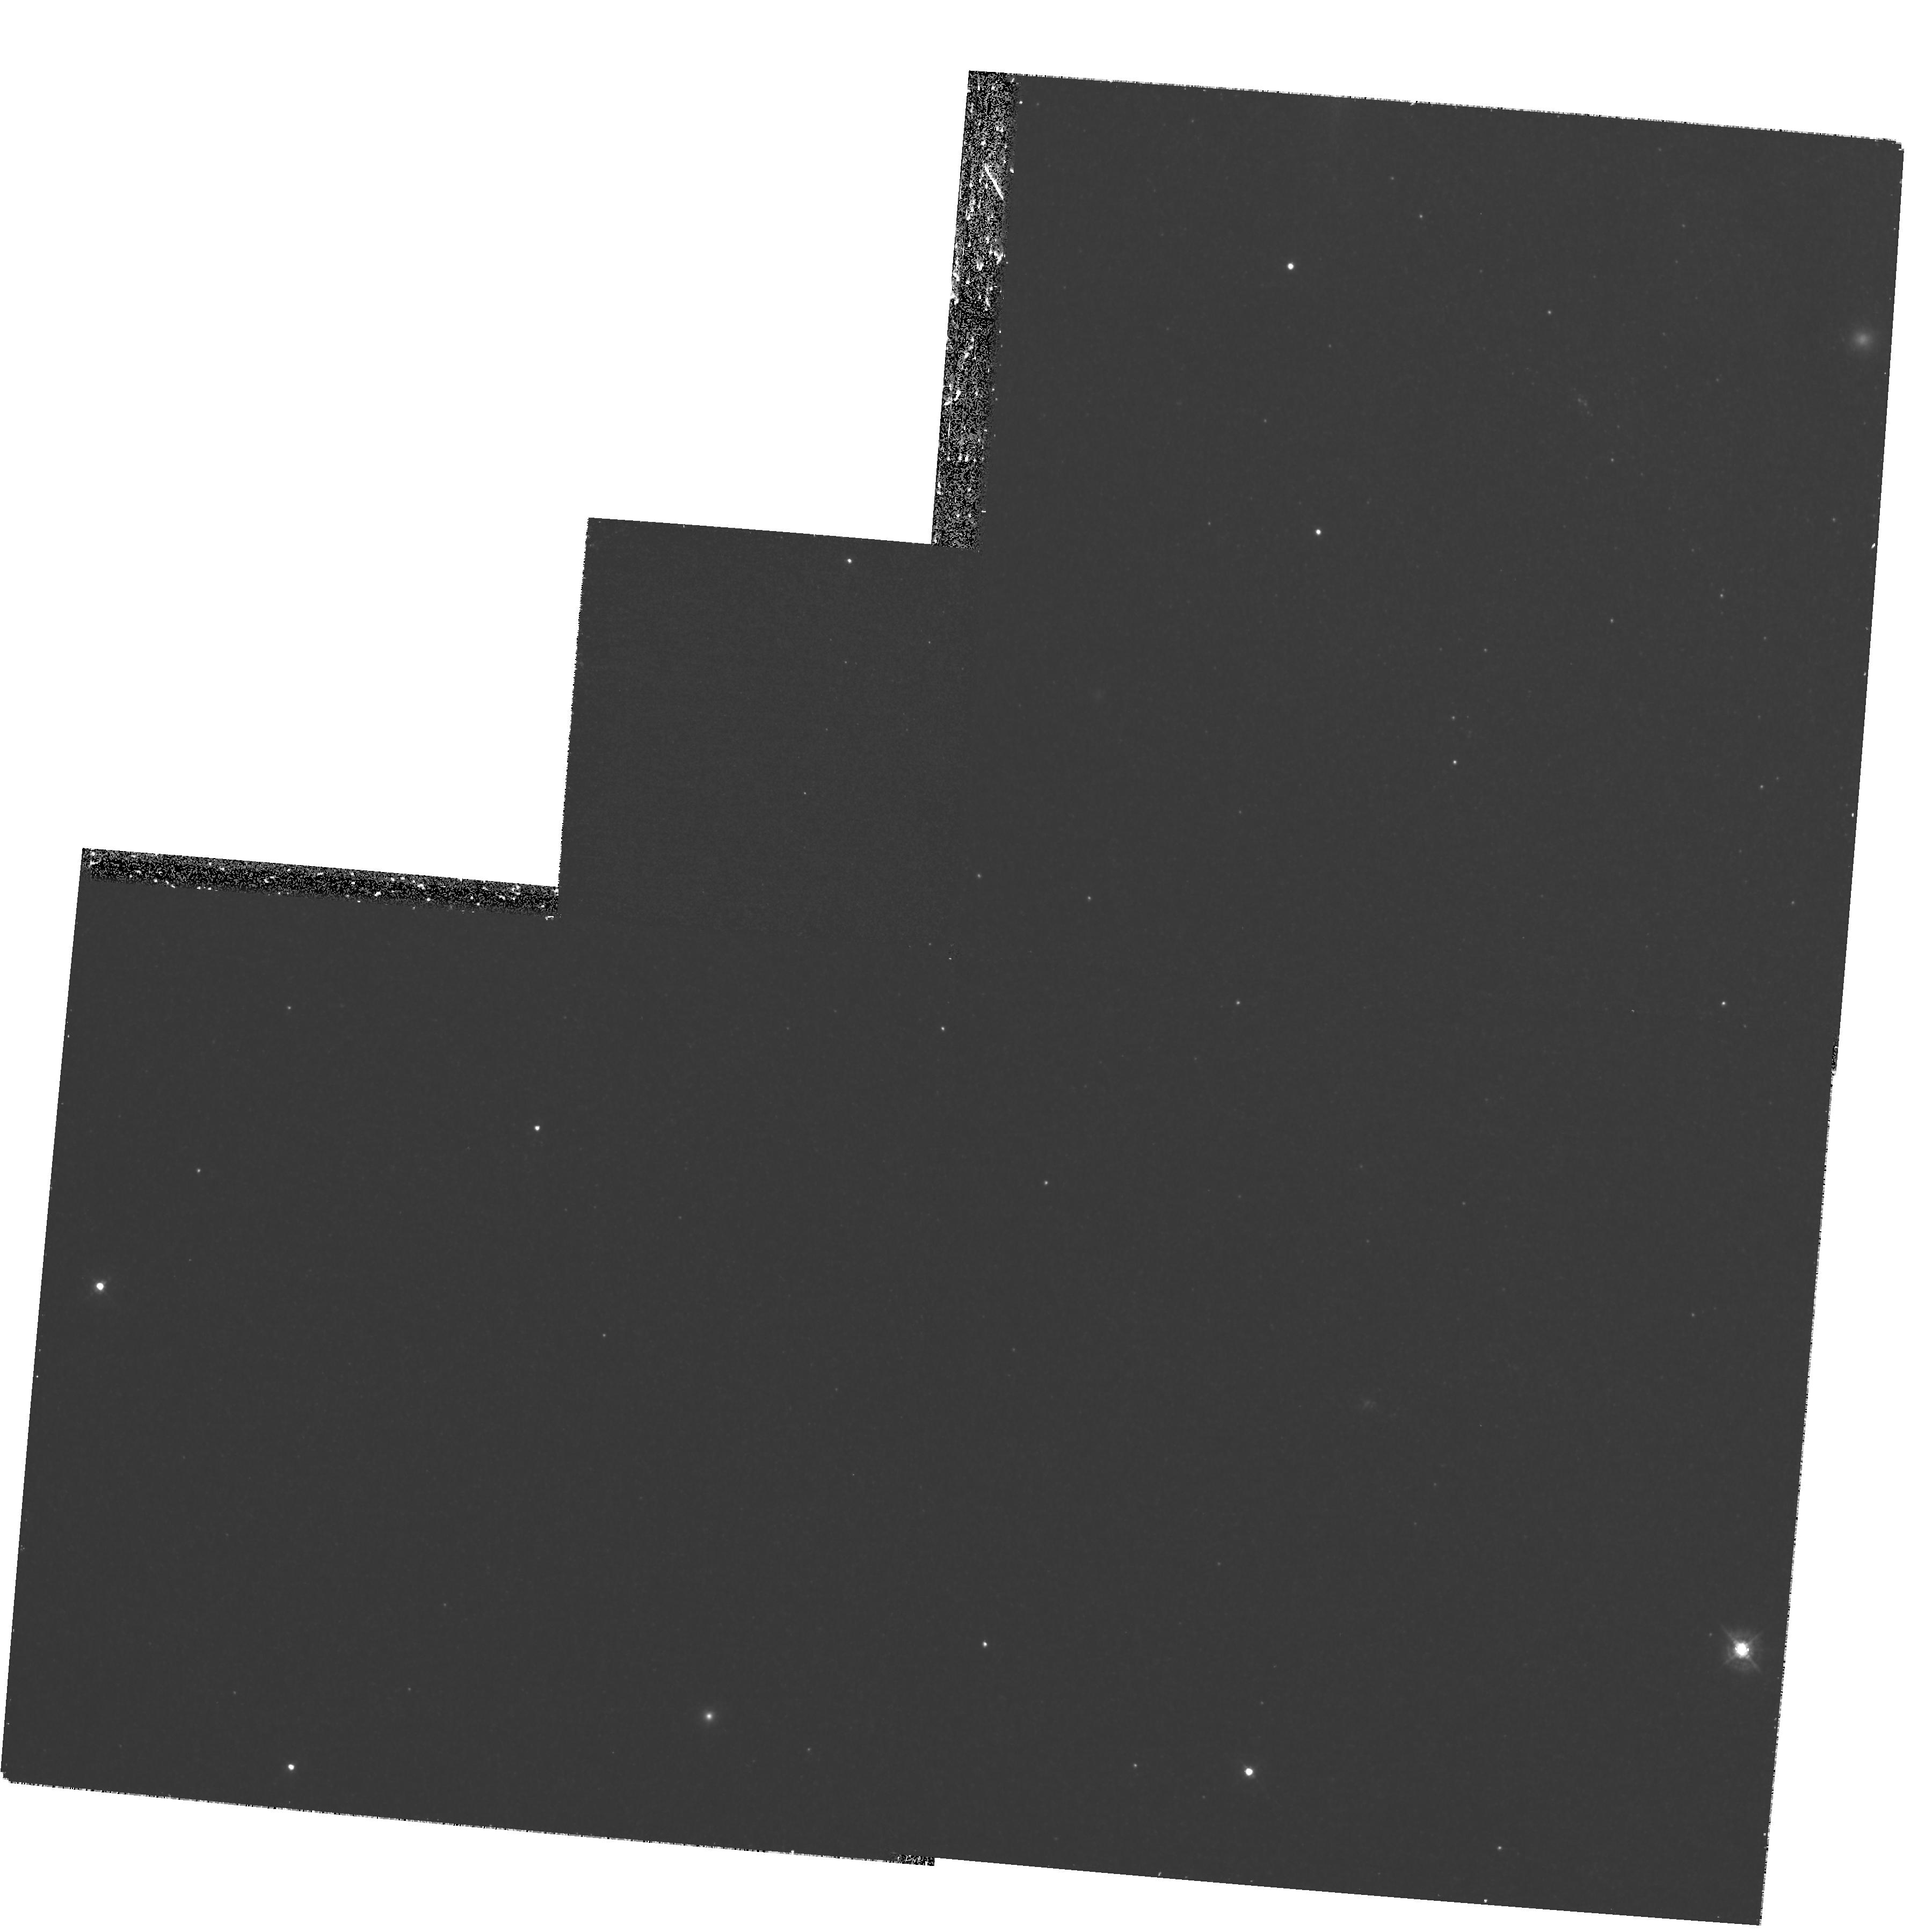
Target: M31-BH
Instrument: WFPC2/PC
Filter: F439W
Exposure: 1.3 h
Observation ID: hst_11013_15_wfpc2_pc_f439w_u9ud15

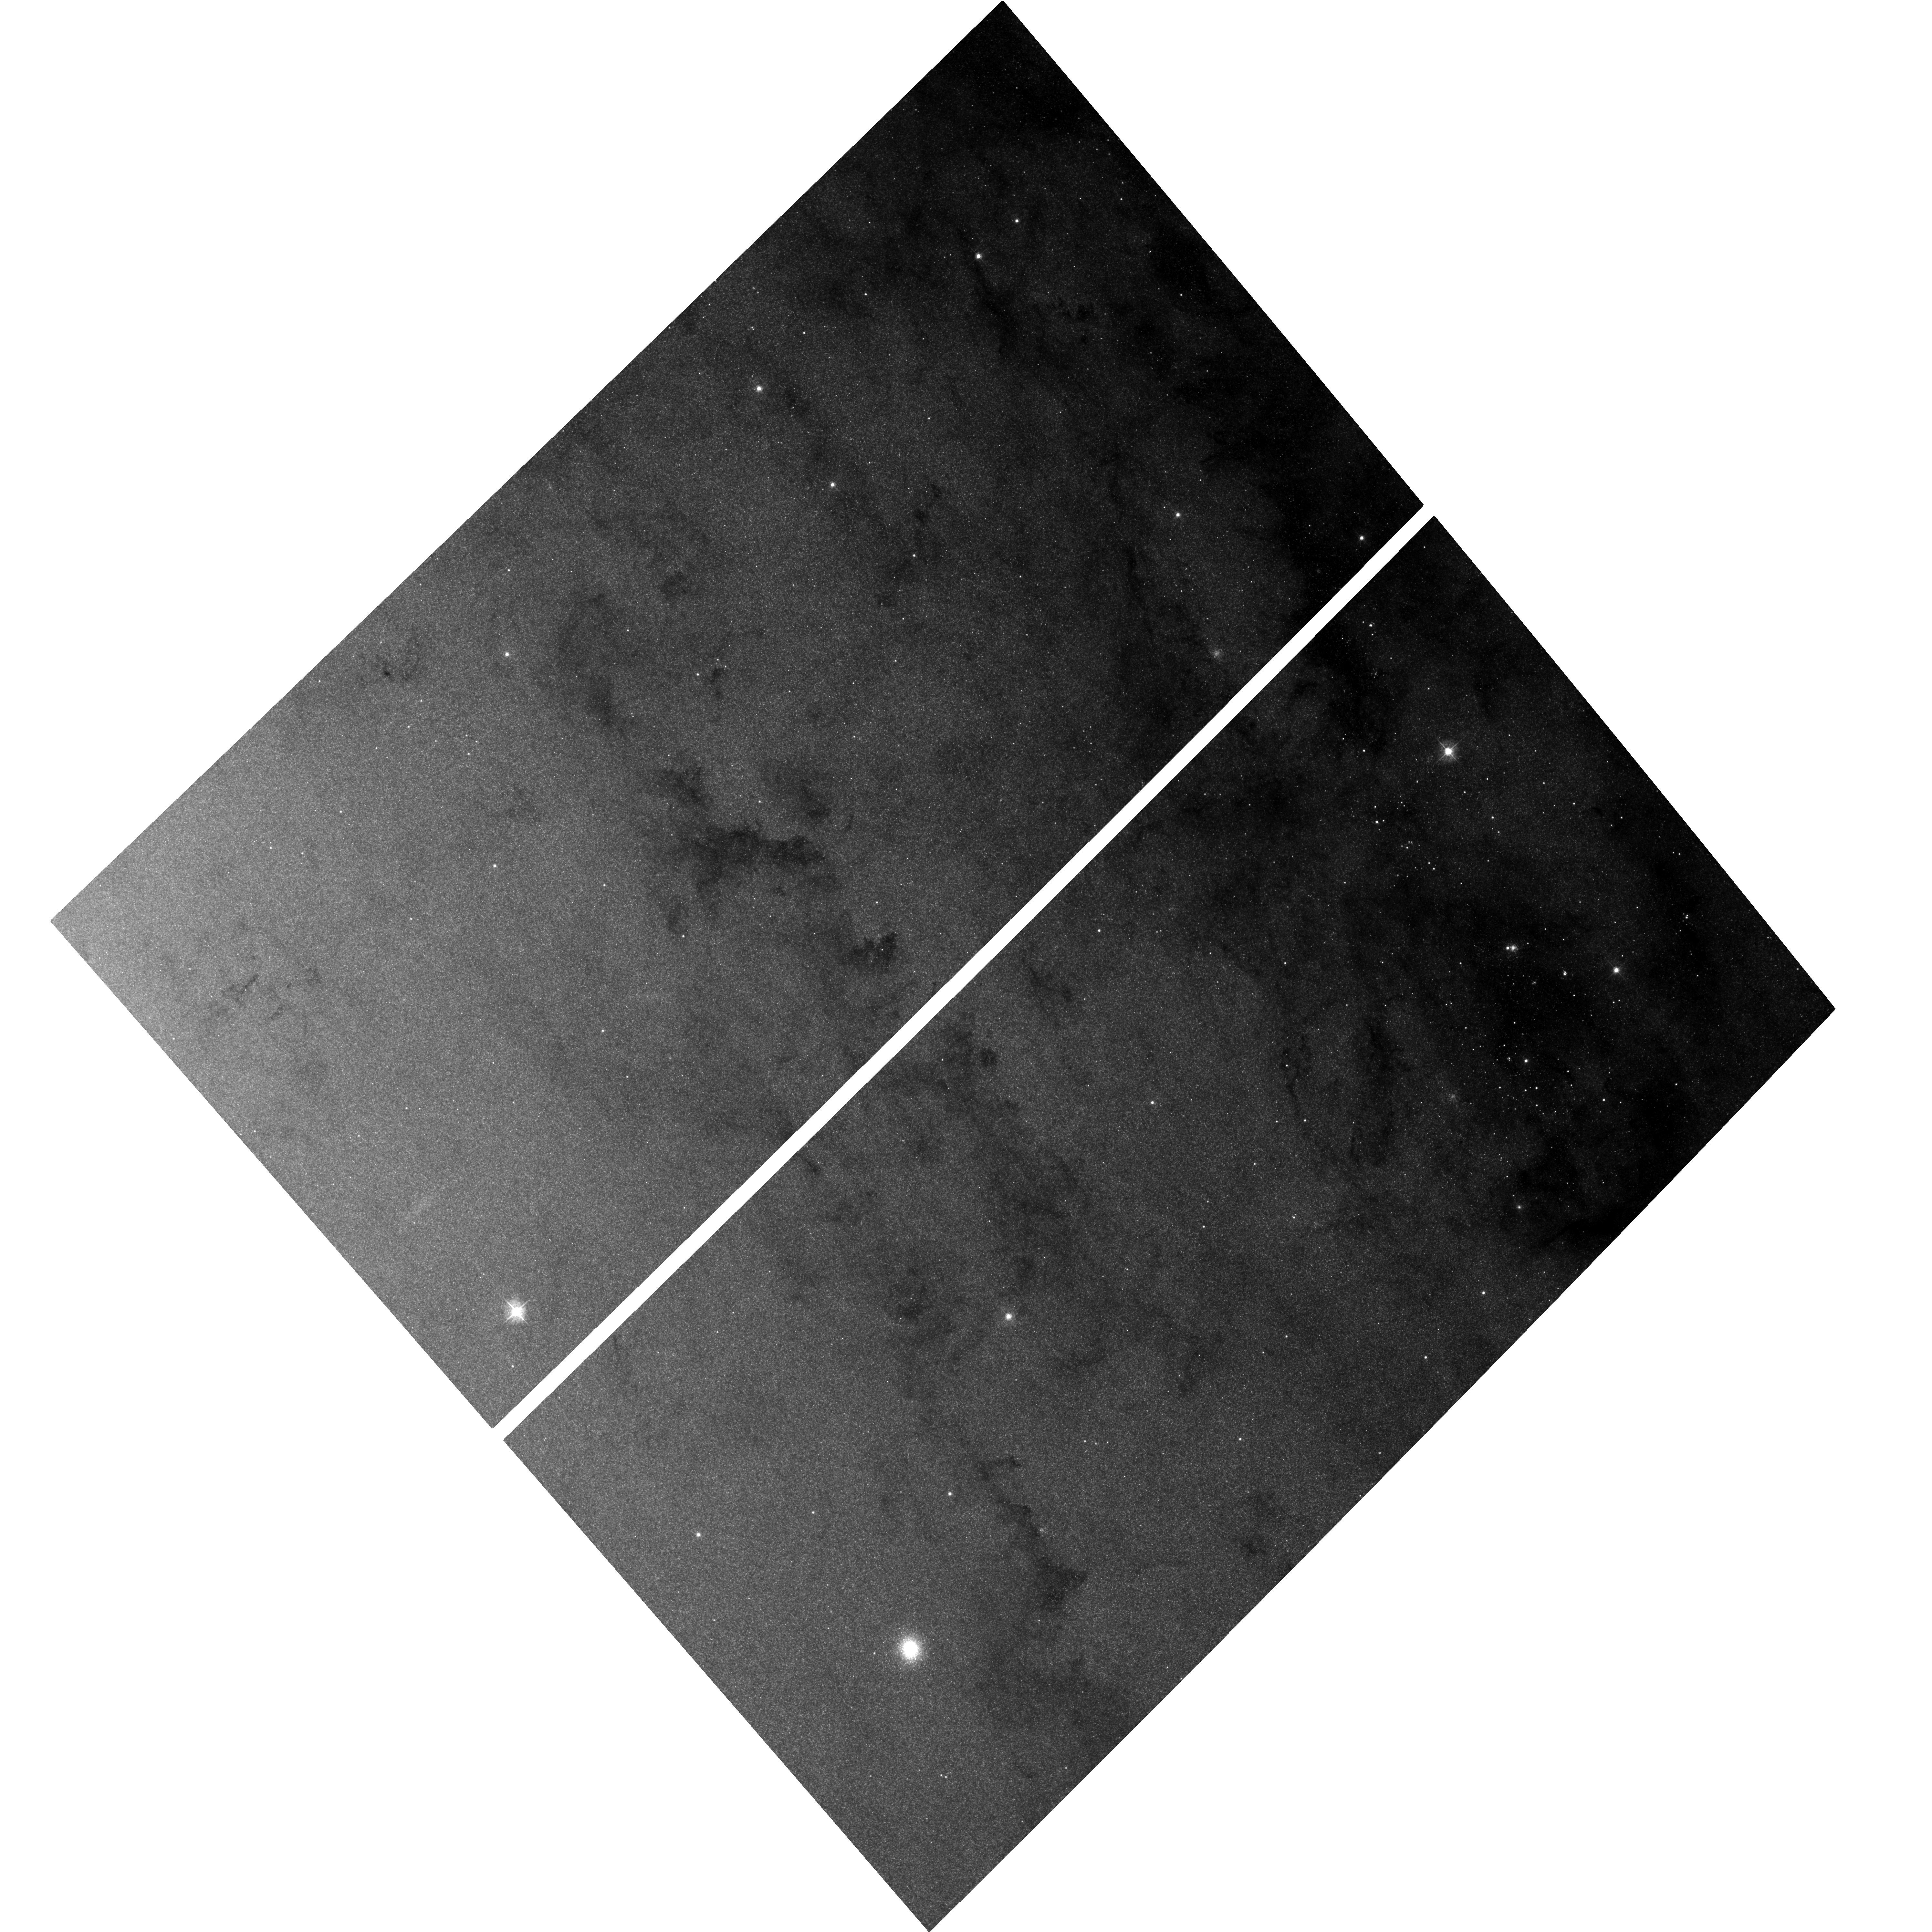
Target: M31-BH-COPY
Instrument: ACS/WFC
Filter: F435W
Exposure: 1.2 h
Observation ID: hst_11013_17_acs_wfc_f435w_j9ud17

Continued M31 Monitoring for Black Hole X-ray Nova (PI: Garcia, Michael R.)

We have been carring out a Chandra (GO+GTO) and HST (GO) program to find Black Hole X-ray Nova (BHXN) and their optical counterparts in M31 for several years. To date we have found >2 dozen BHXN and 3 HST optical counterparts for these BHXN. Our results suggest a rather high ratio of BH to neutron star (NS) binaries, or a high duty cycle for the BHXN. We propose to continue this program, with the goal of determining the orbital period distribution and duty cycles of these BHXN. Current results yield 3 orbital periods and 3 upper limits. Our proposed observations will ~double the total number of periods and therefore yield sufficient numbers to make a first approximation of the orbital period distribution. The orbital period distribution is the fundamental observable parameter any binary stellar evolution models must match, and the duty cycle is very poorly known but directly influences the binary lifetime. M31 is the only galaxy in which this extra-galactic study of BHXN is feasible. Furthermore, the 2 HST observations will allow us to estimate the orbital period of a single super-Eddington source.